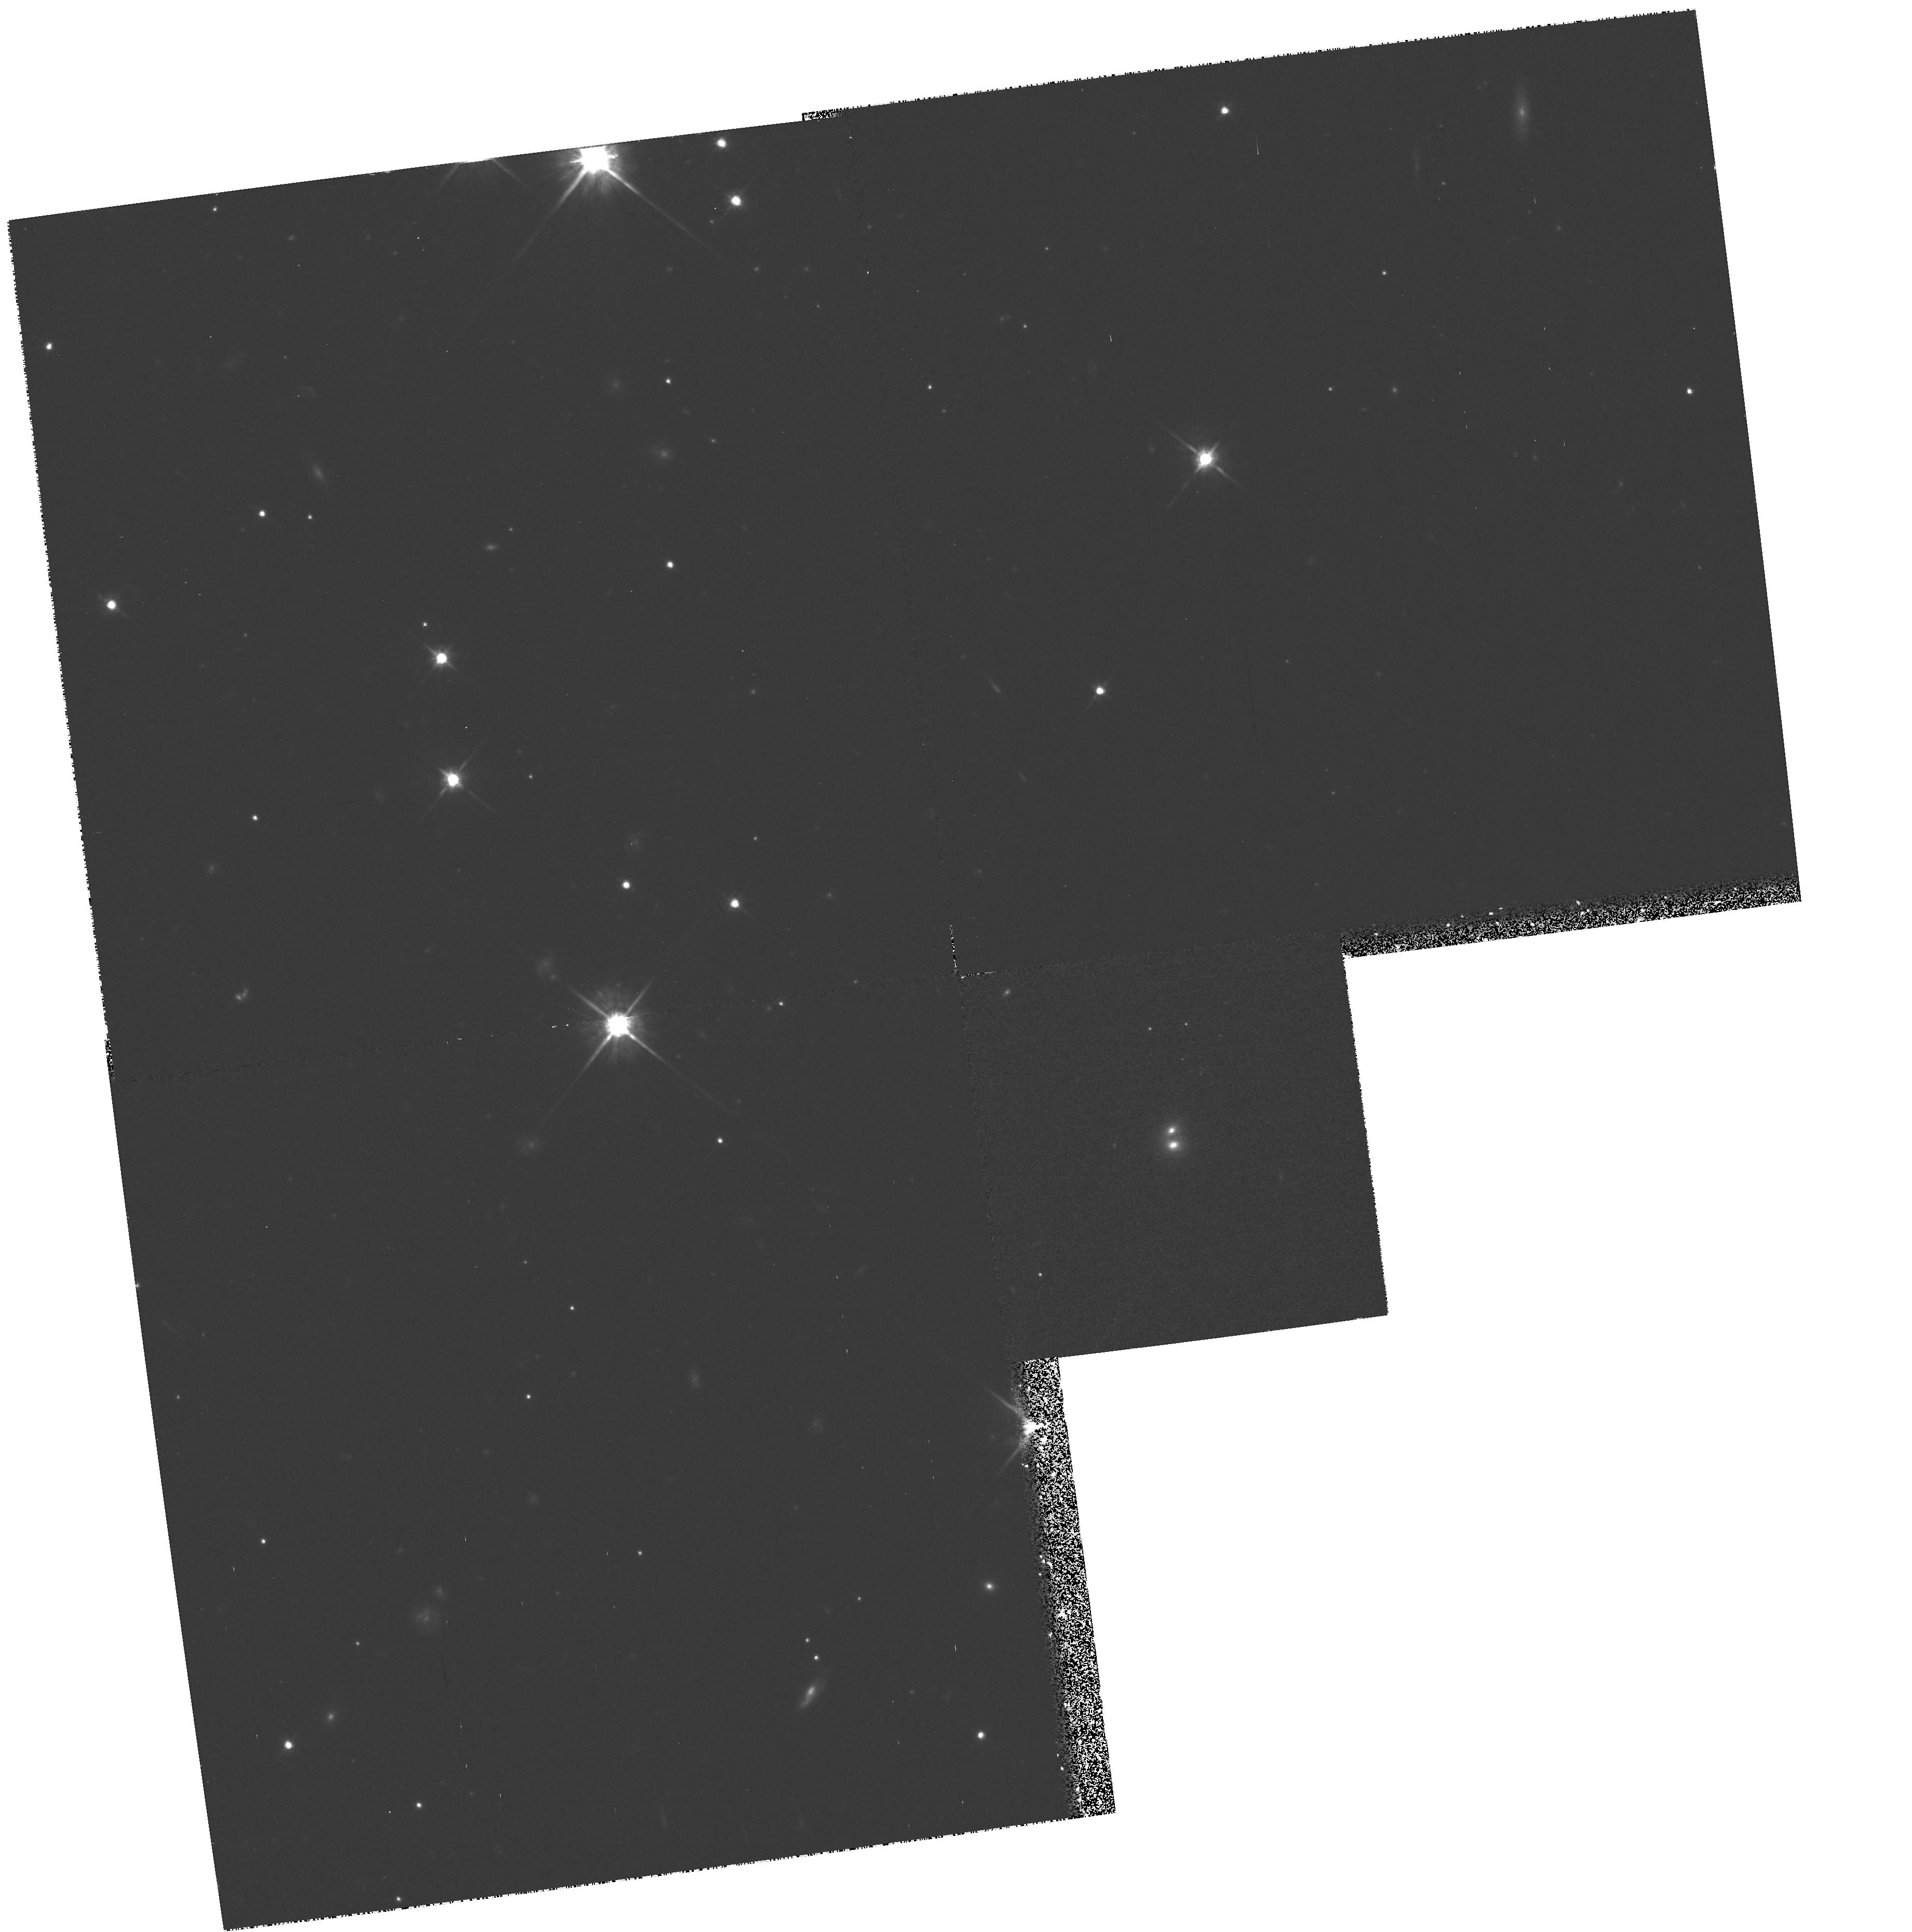
Target: QSO-211650+022546. Instrument: WFPC2/PC. Filter: F814W. Exposure: 50 min. Observation ID: hst_6602_01_wfpc2_pc_f814w_u3mb01

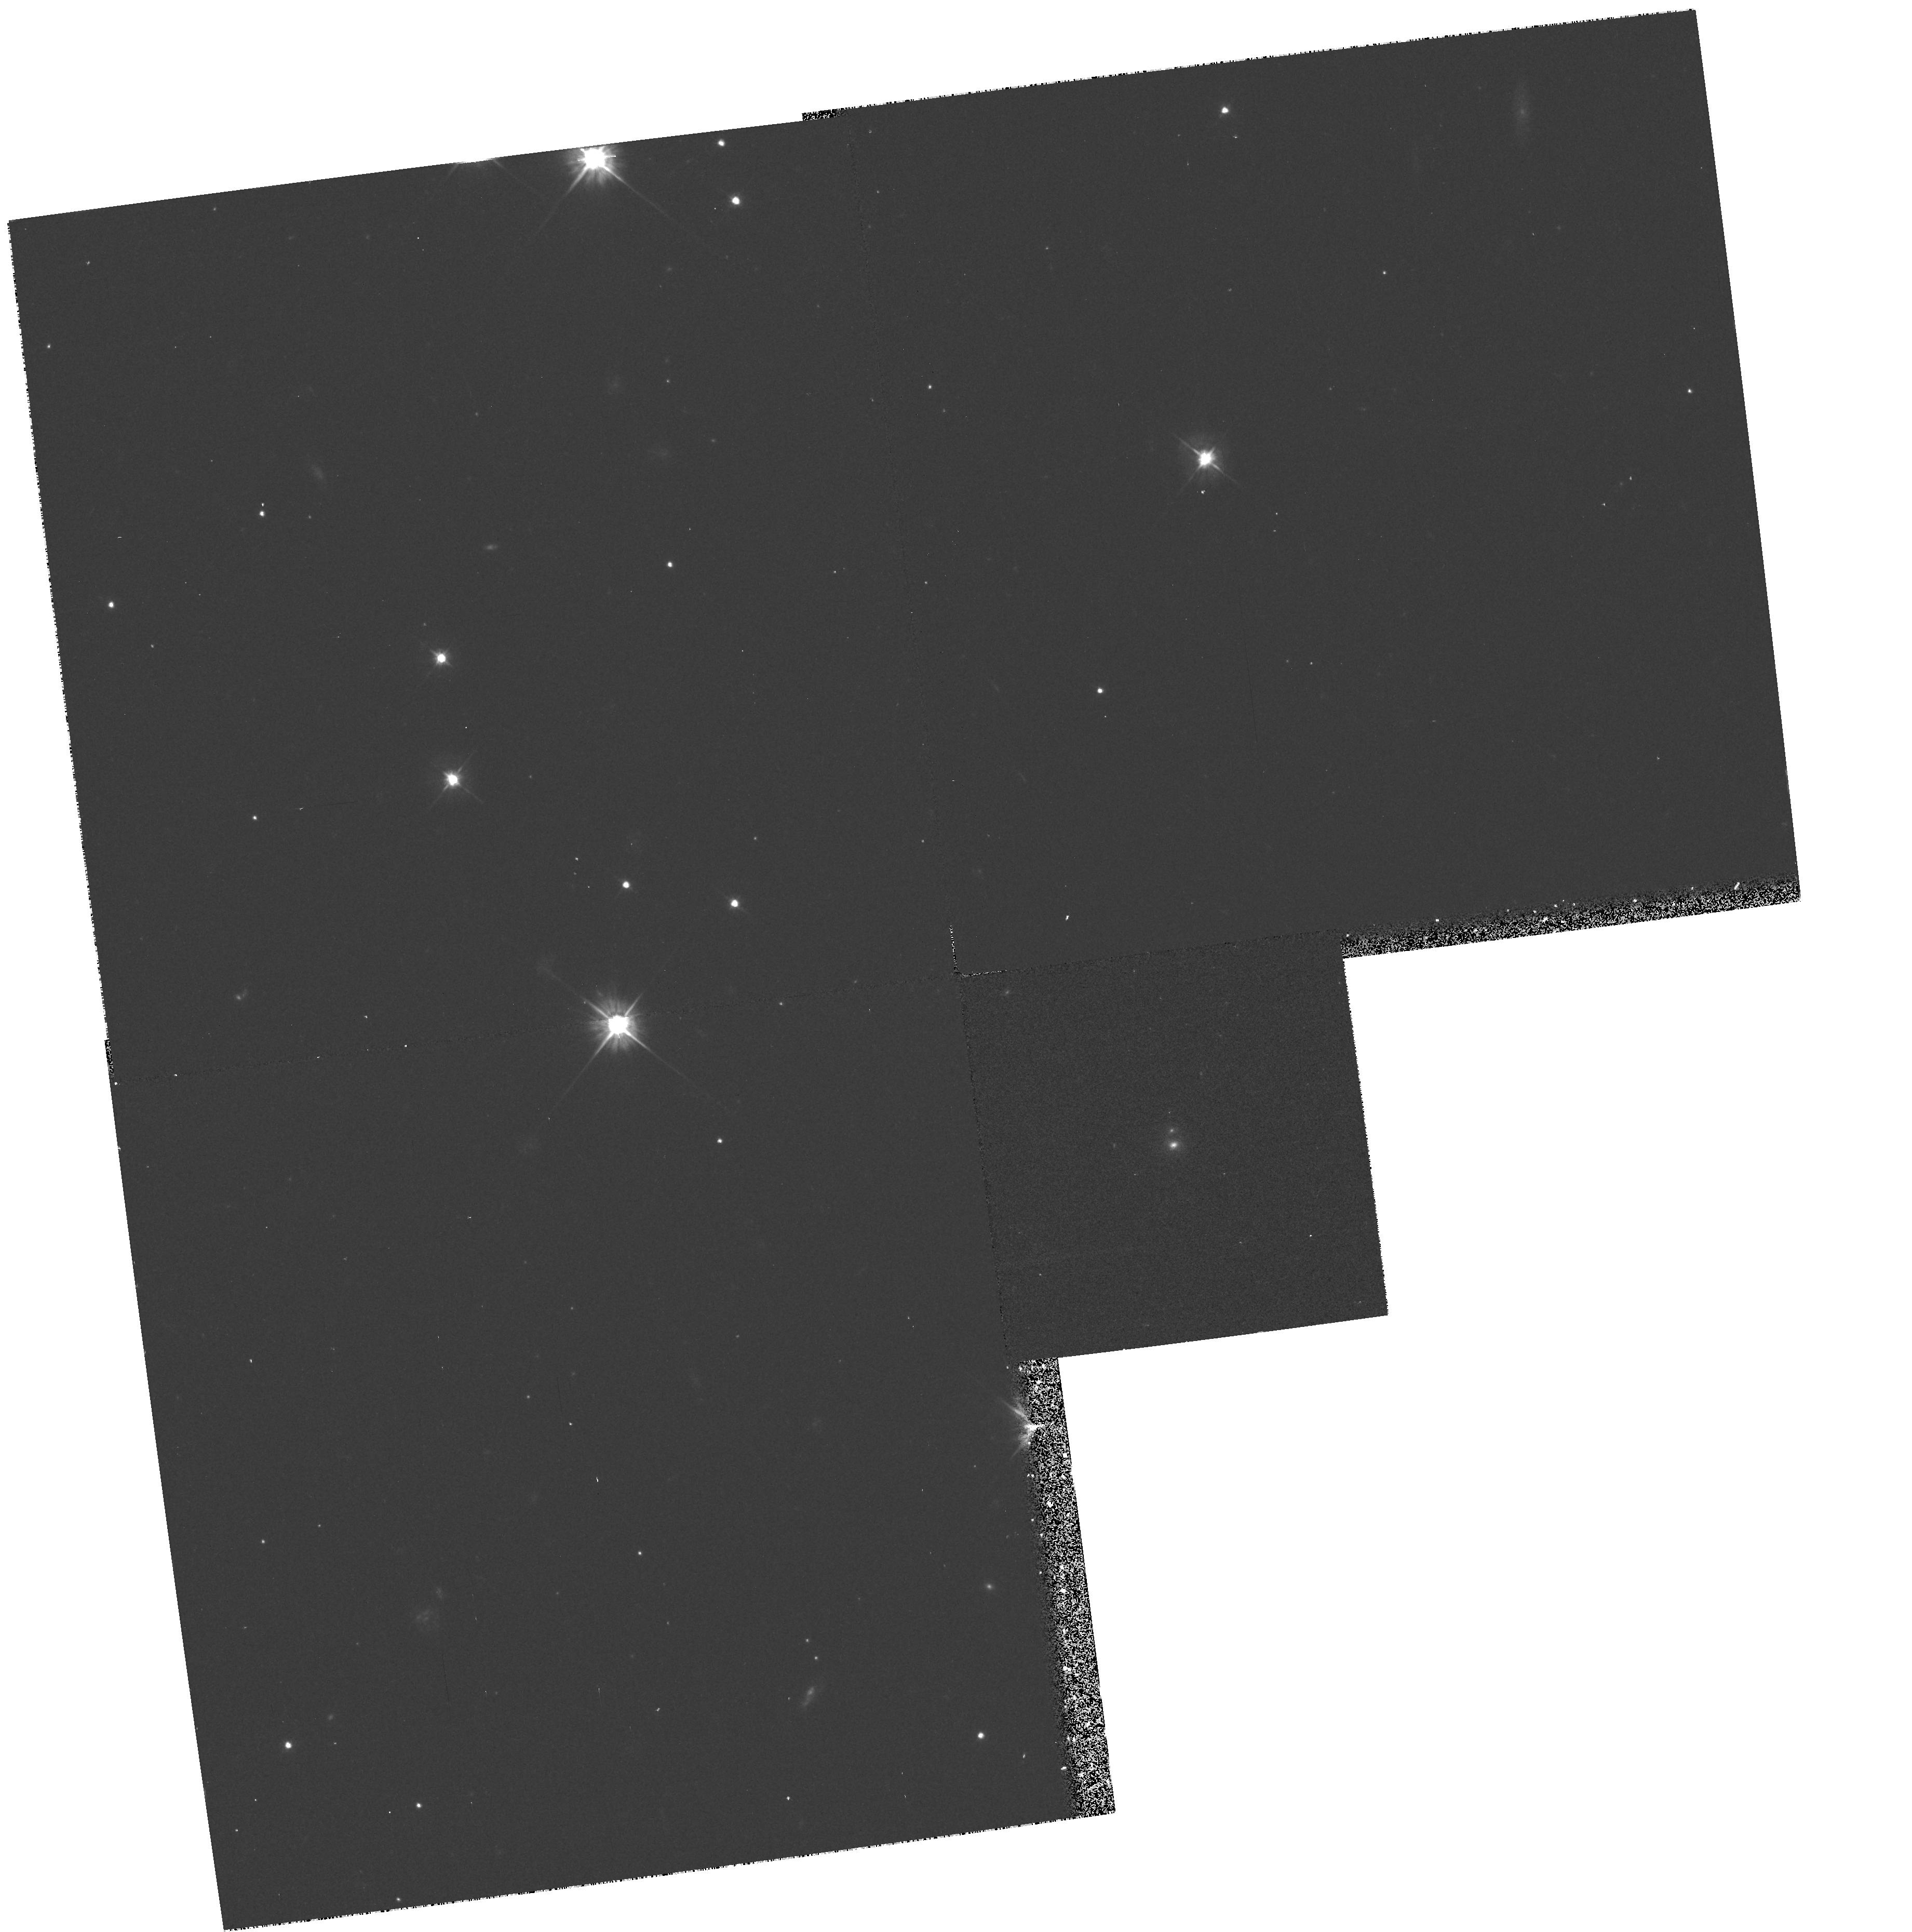
Target: QSO-211650+022546. Instrument: WFPC2/PC. Filter: F555W. Exposure: 17 min. Observation ID: hst_6602_01_wfpc2_pc_f555w_u3mb01

B2114+022: a gravitational lens system and/or an example of multiple active nuclei? (PI: Browne, Ian W. A.)

We propose to image the radio source B2114+022 with the prime objective of finding out whether or not the unique configuration of radio images is a result of gravitational lensing. The object was observed in the Jodrell Bank -- VLA Astrometric Survey (JVAS) of flat spectrum radio sources and found to consist of four compact (<= 20mas) components. Three of the components form an equilateral triangle and lie within 300 mas of each other, while the fourth is 2 arcsec away. The components all have flat spectra but they are not identical. The geometry is atypical of that produced by gravitational lensing. Hence, though lensing is probably contributing to the complexity of the radio image, it may not be the whole story. Extended optical emission has been detected from the ground and may be a blend of a lensing galaxy and lensed images. HST observations will enable us to check this and other possibilities. .